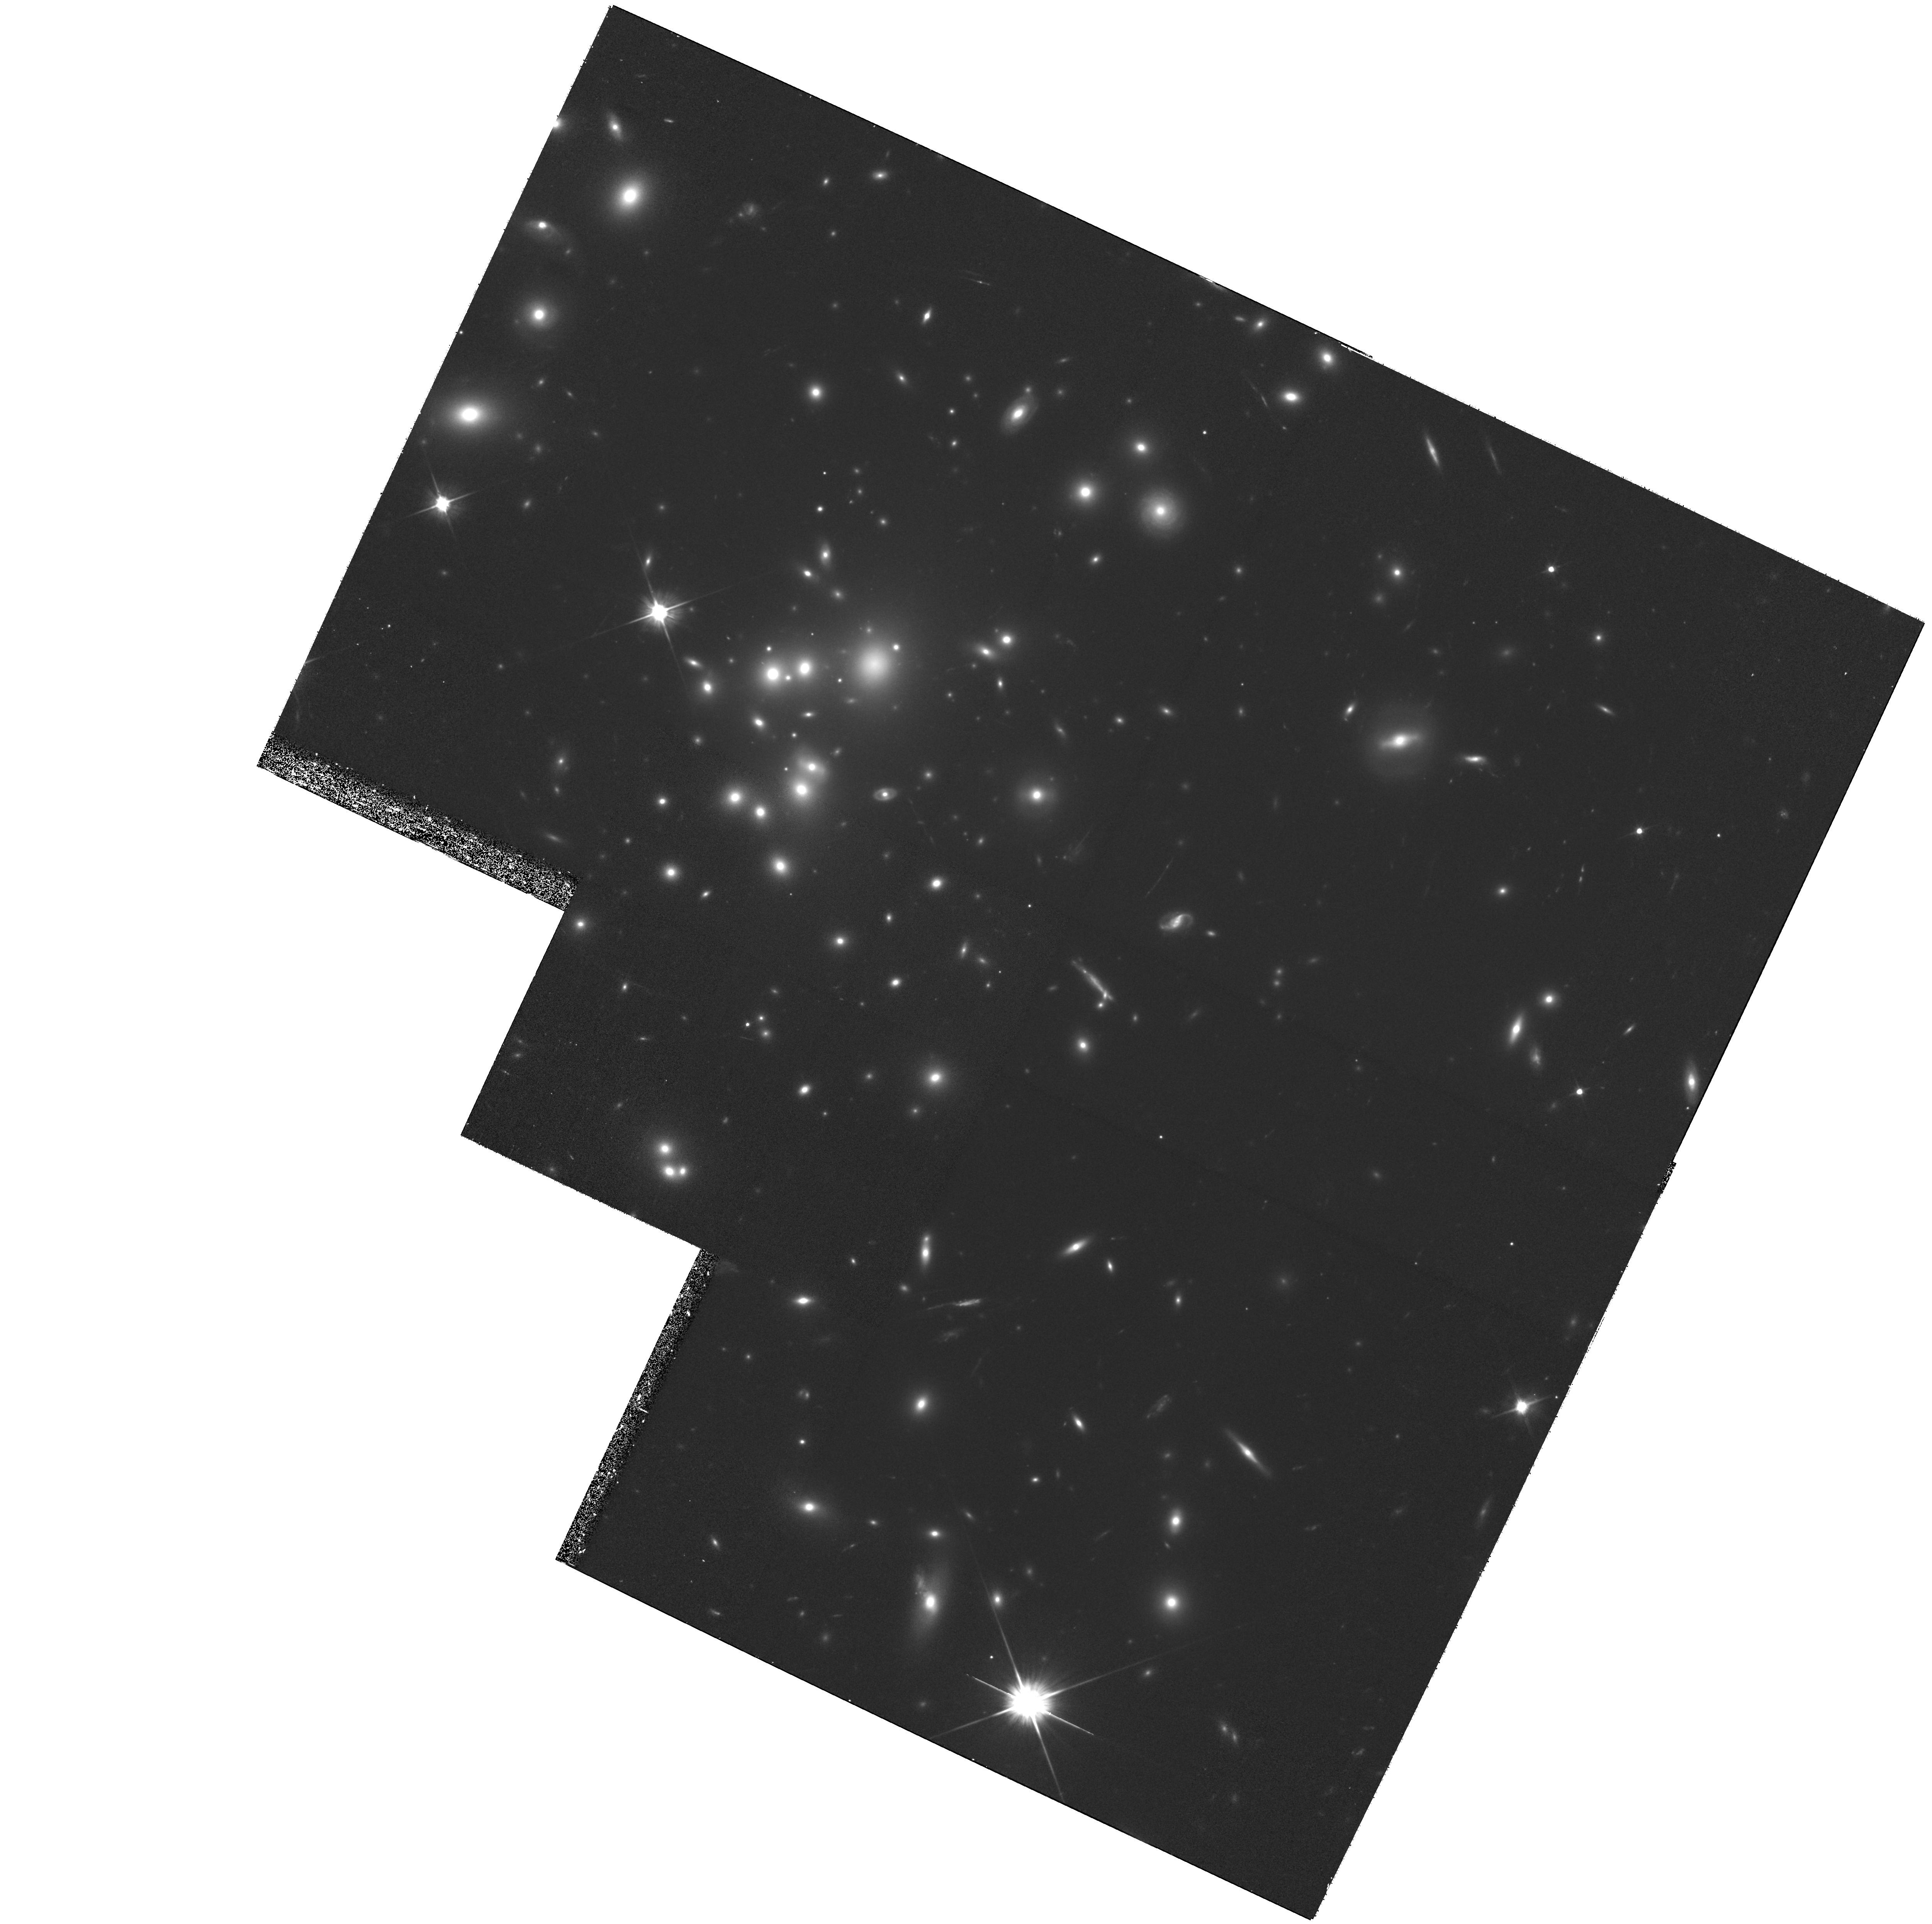
Target: A1689-10. Instrument: WFPC2/PC. Filter: F606W. Exposure: 1.8 h. Observation ID: hst_9255_06_wfpc2_pc_f606w_u6i606

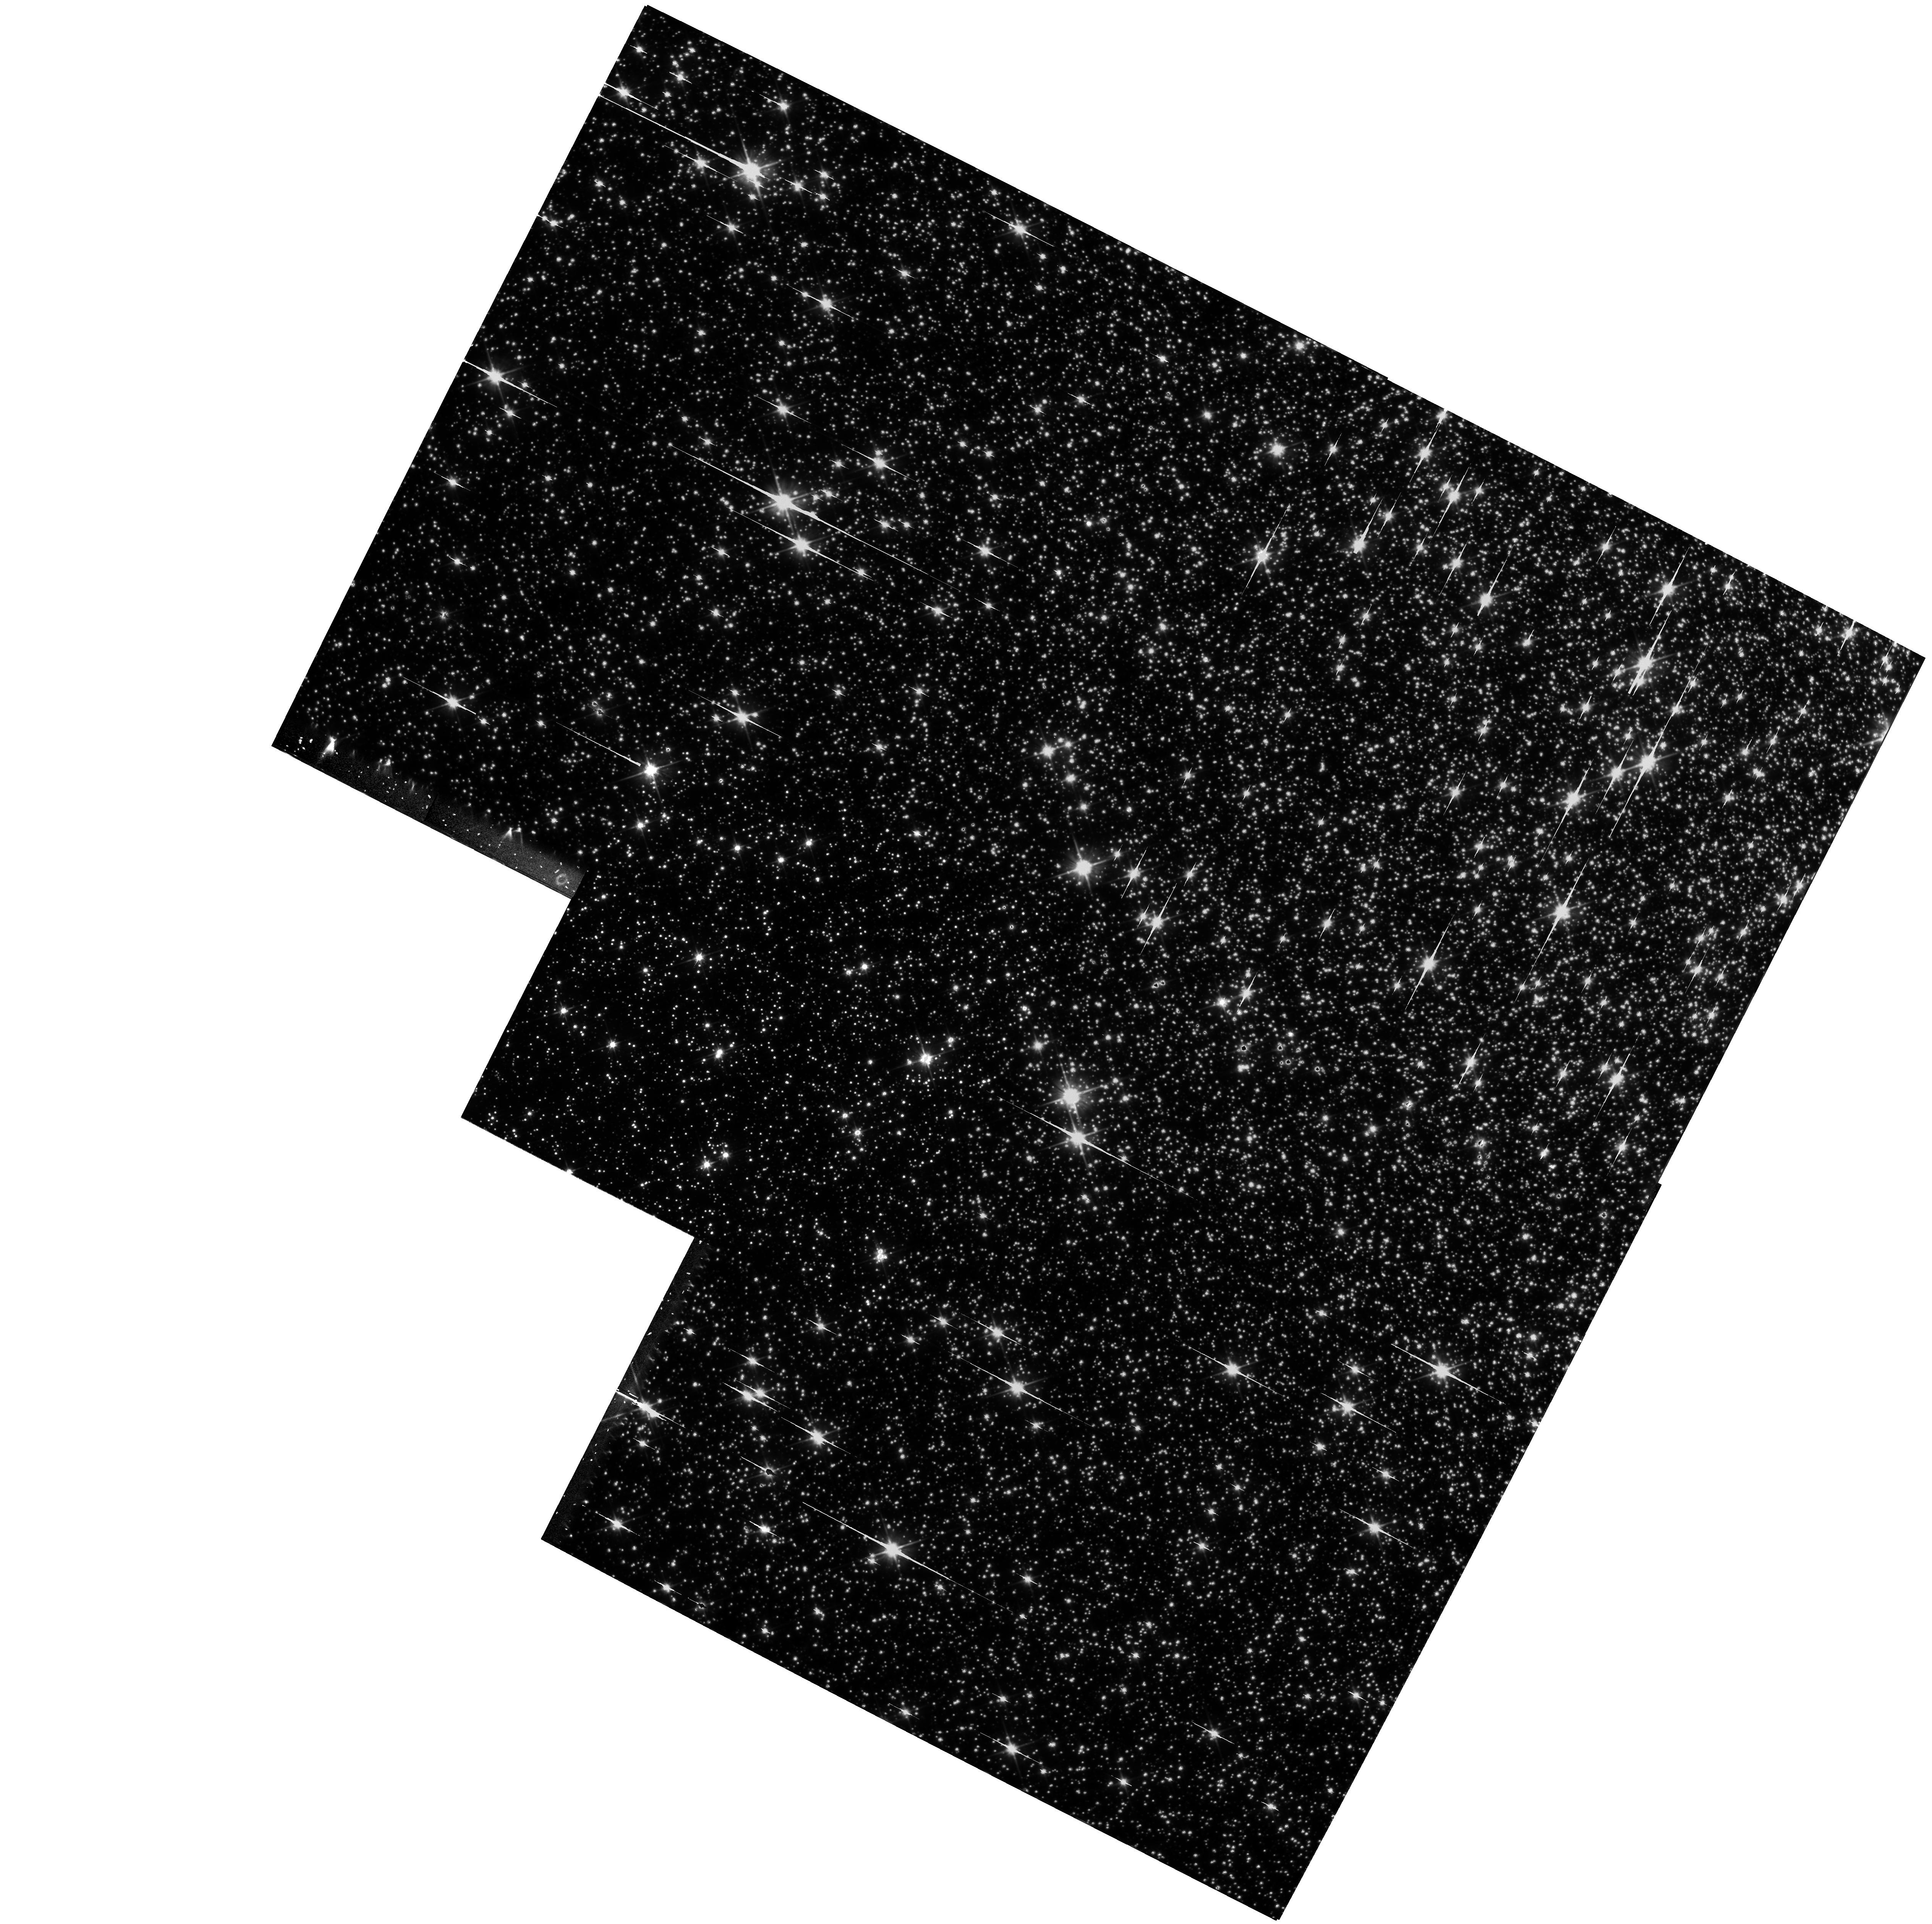
Target: NGC5139. Instrument: WFPC2/PC. Filter: F606W. Exposure: 1.8 h. Observation ID: hst_9255_03_wfpc2_pc_f606w_u6i603

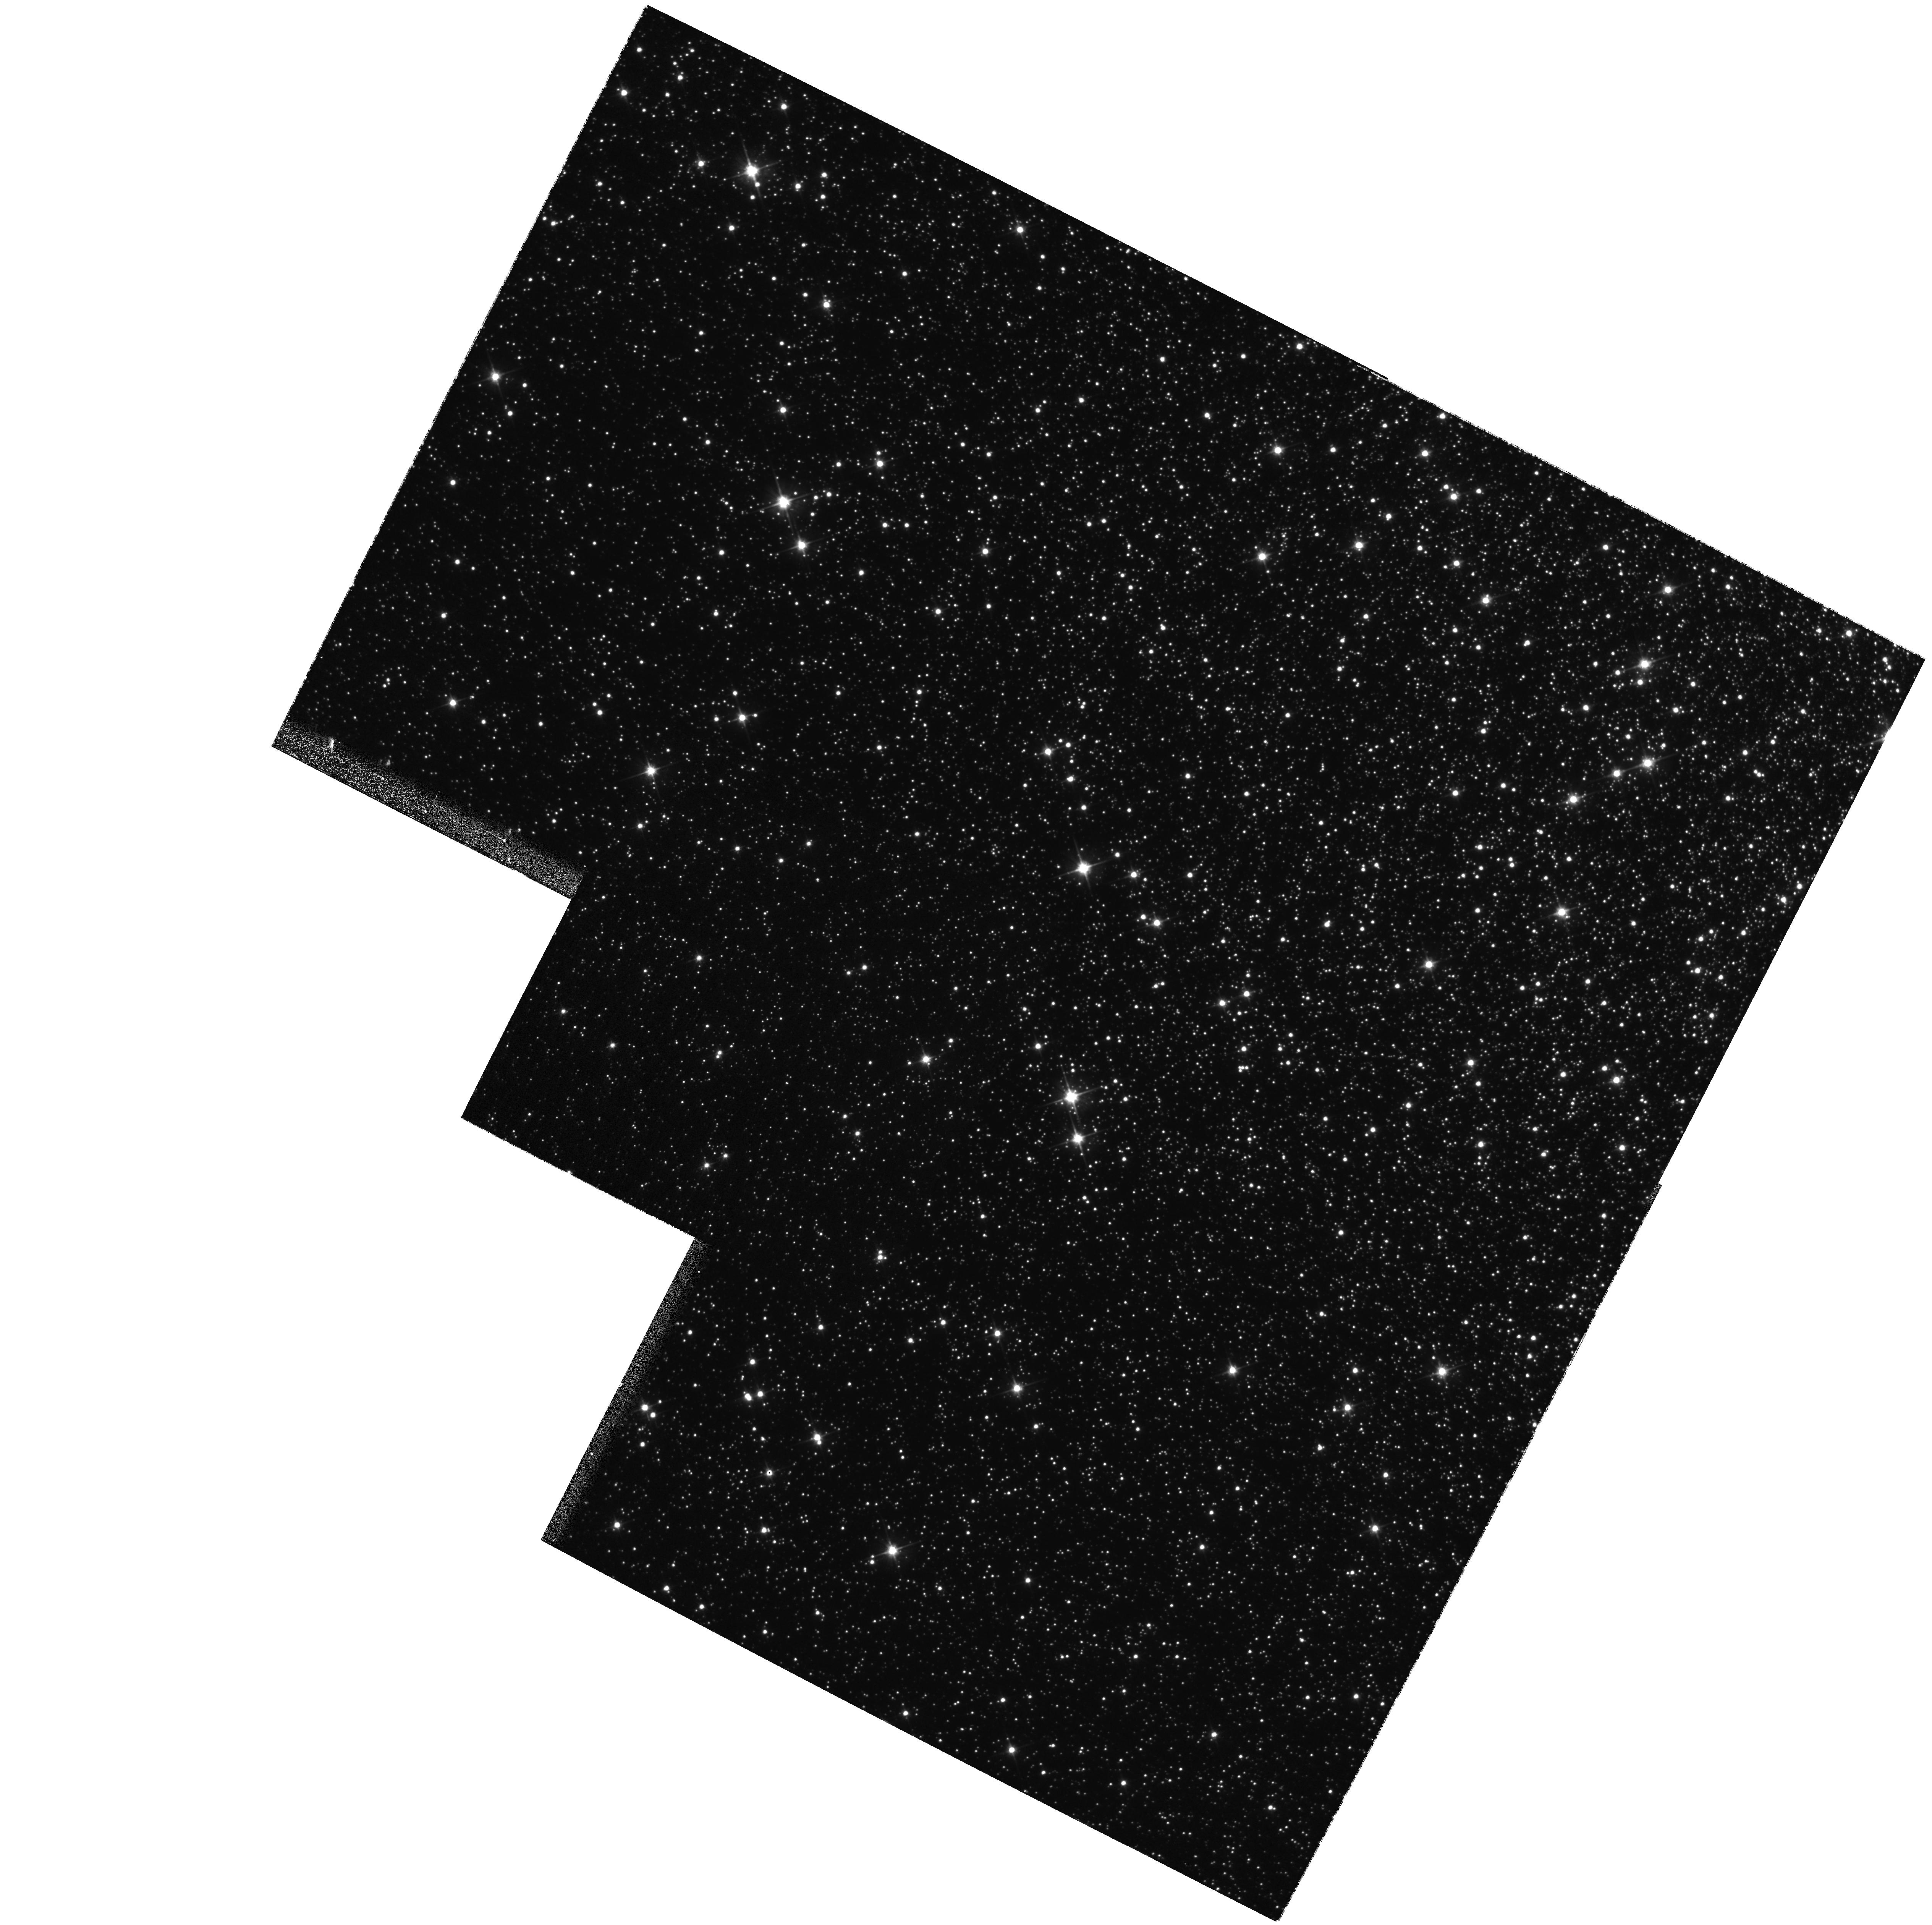
Target: NGC5139. Instrument: WFPC2/PC. Filter: F606W. Exposure: 1 min. Observation ID: hst_9255_01_wfpc2_pc_f606w_u6i601

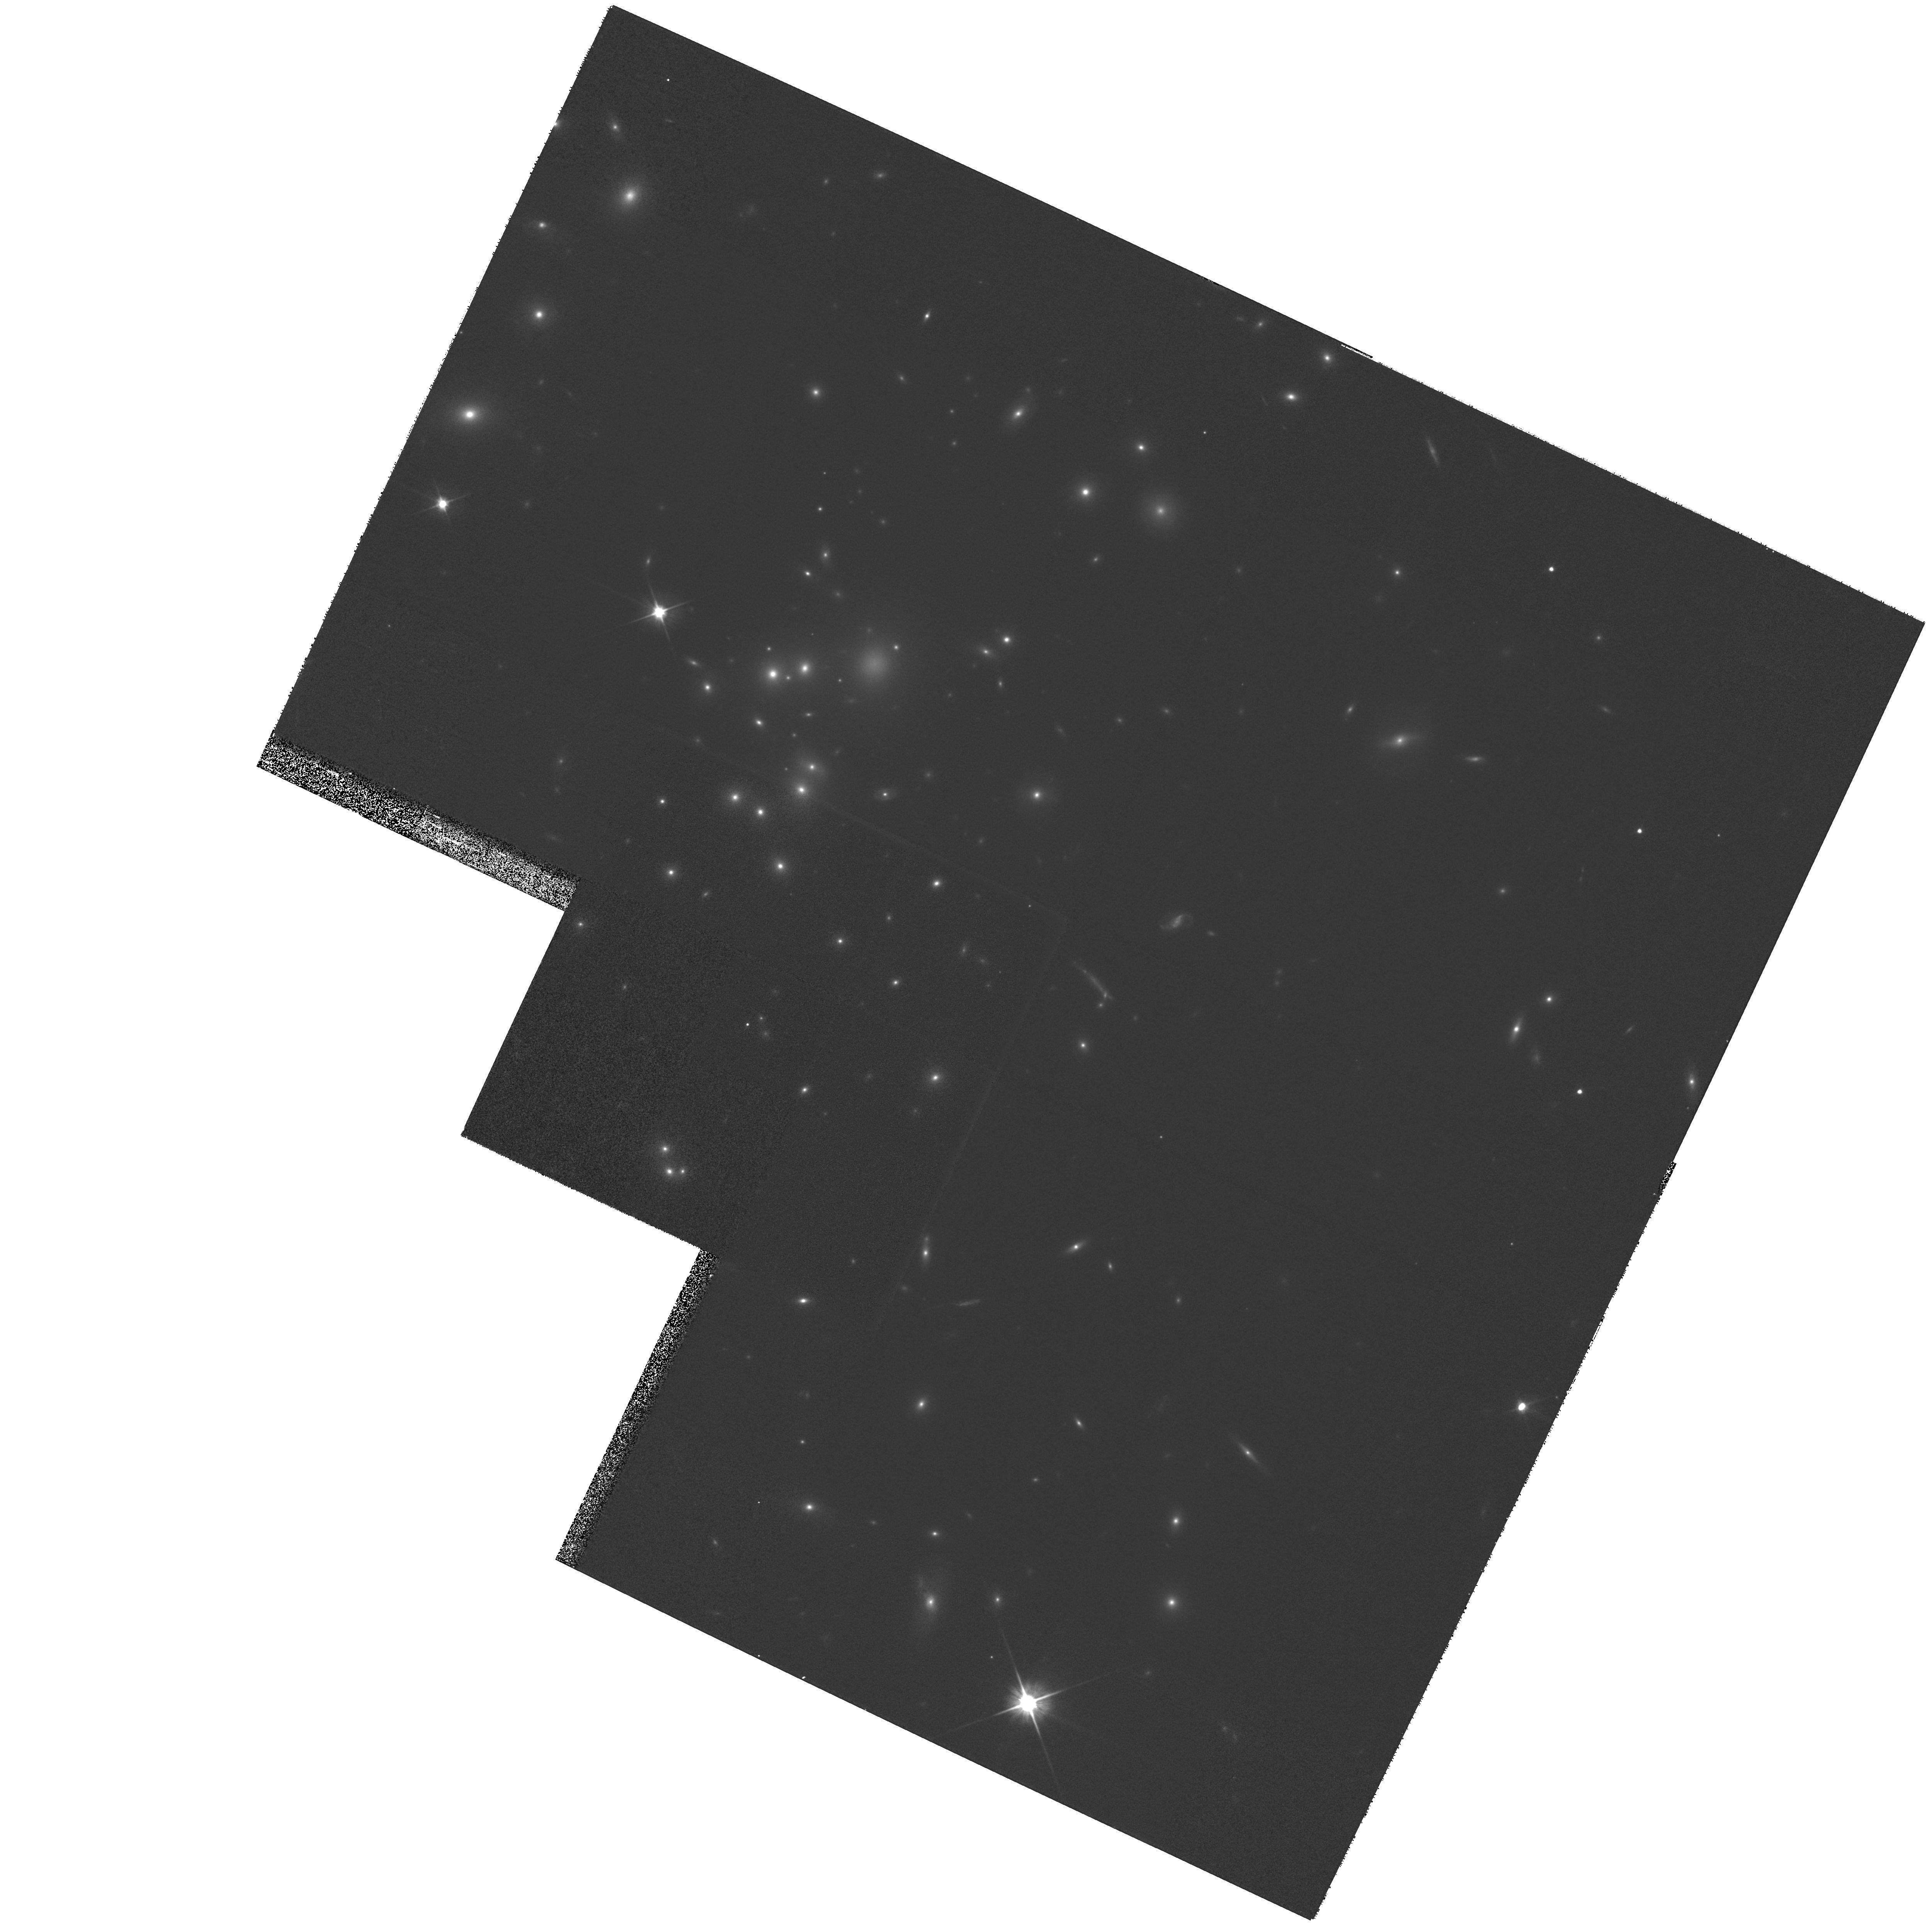
Target: A1689-10. Instrument: WFPC2/PC. Filter: F606W. Exposure: 13 min. Observation ID: hst_9255_04_wfpc2_pc_f606w_u6i604

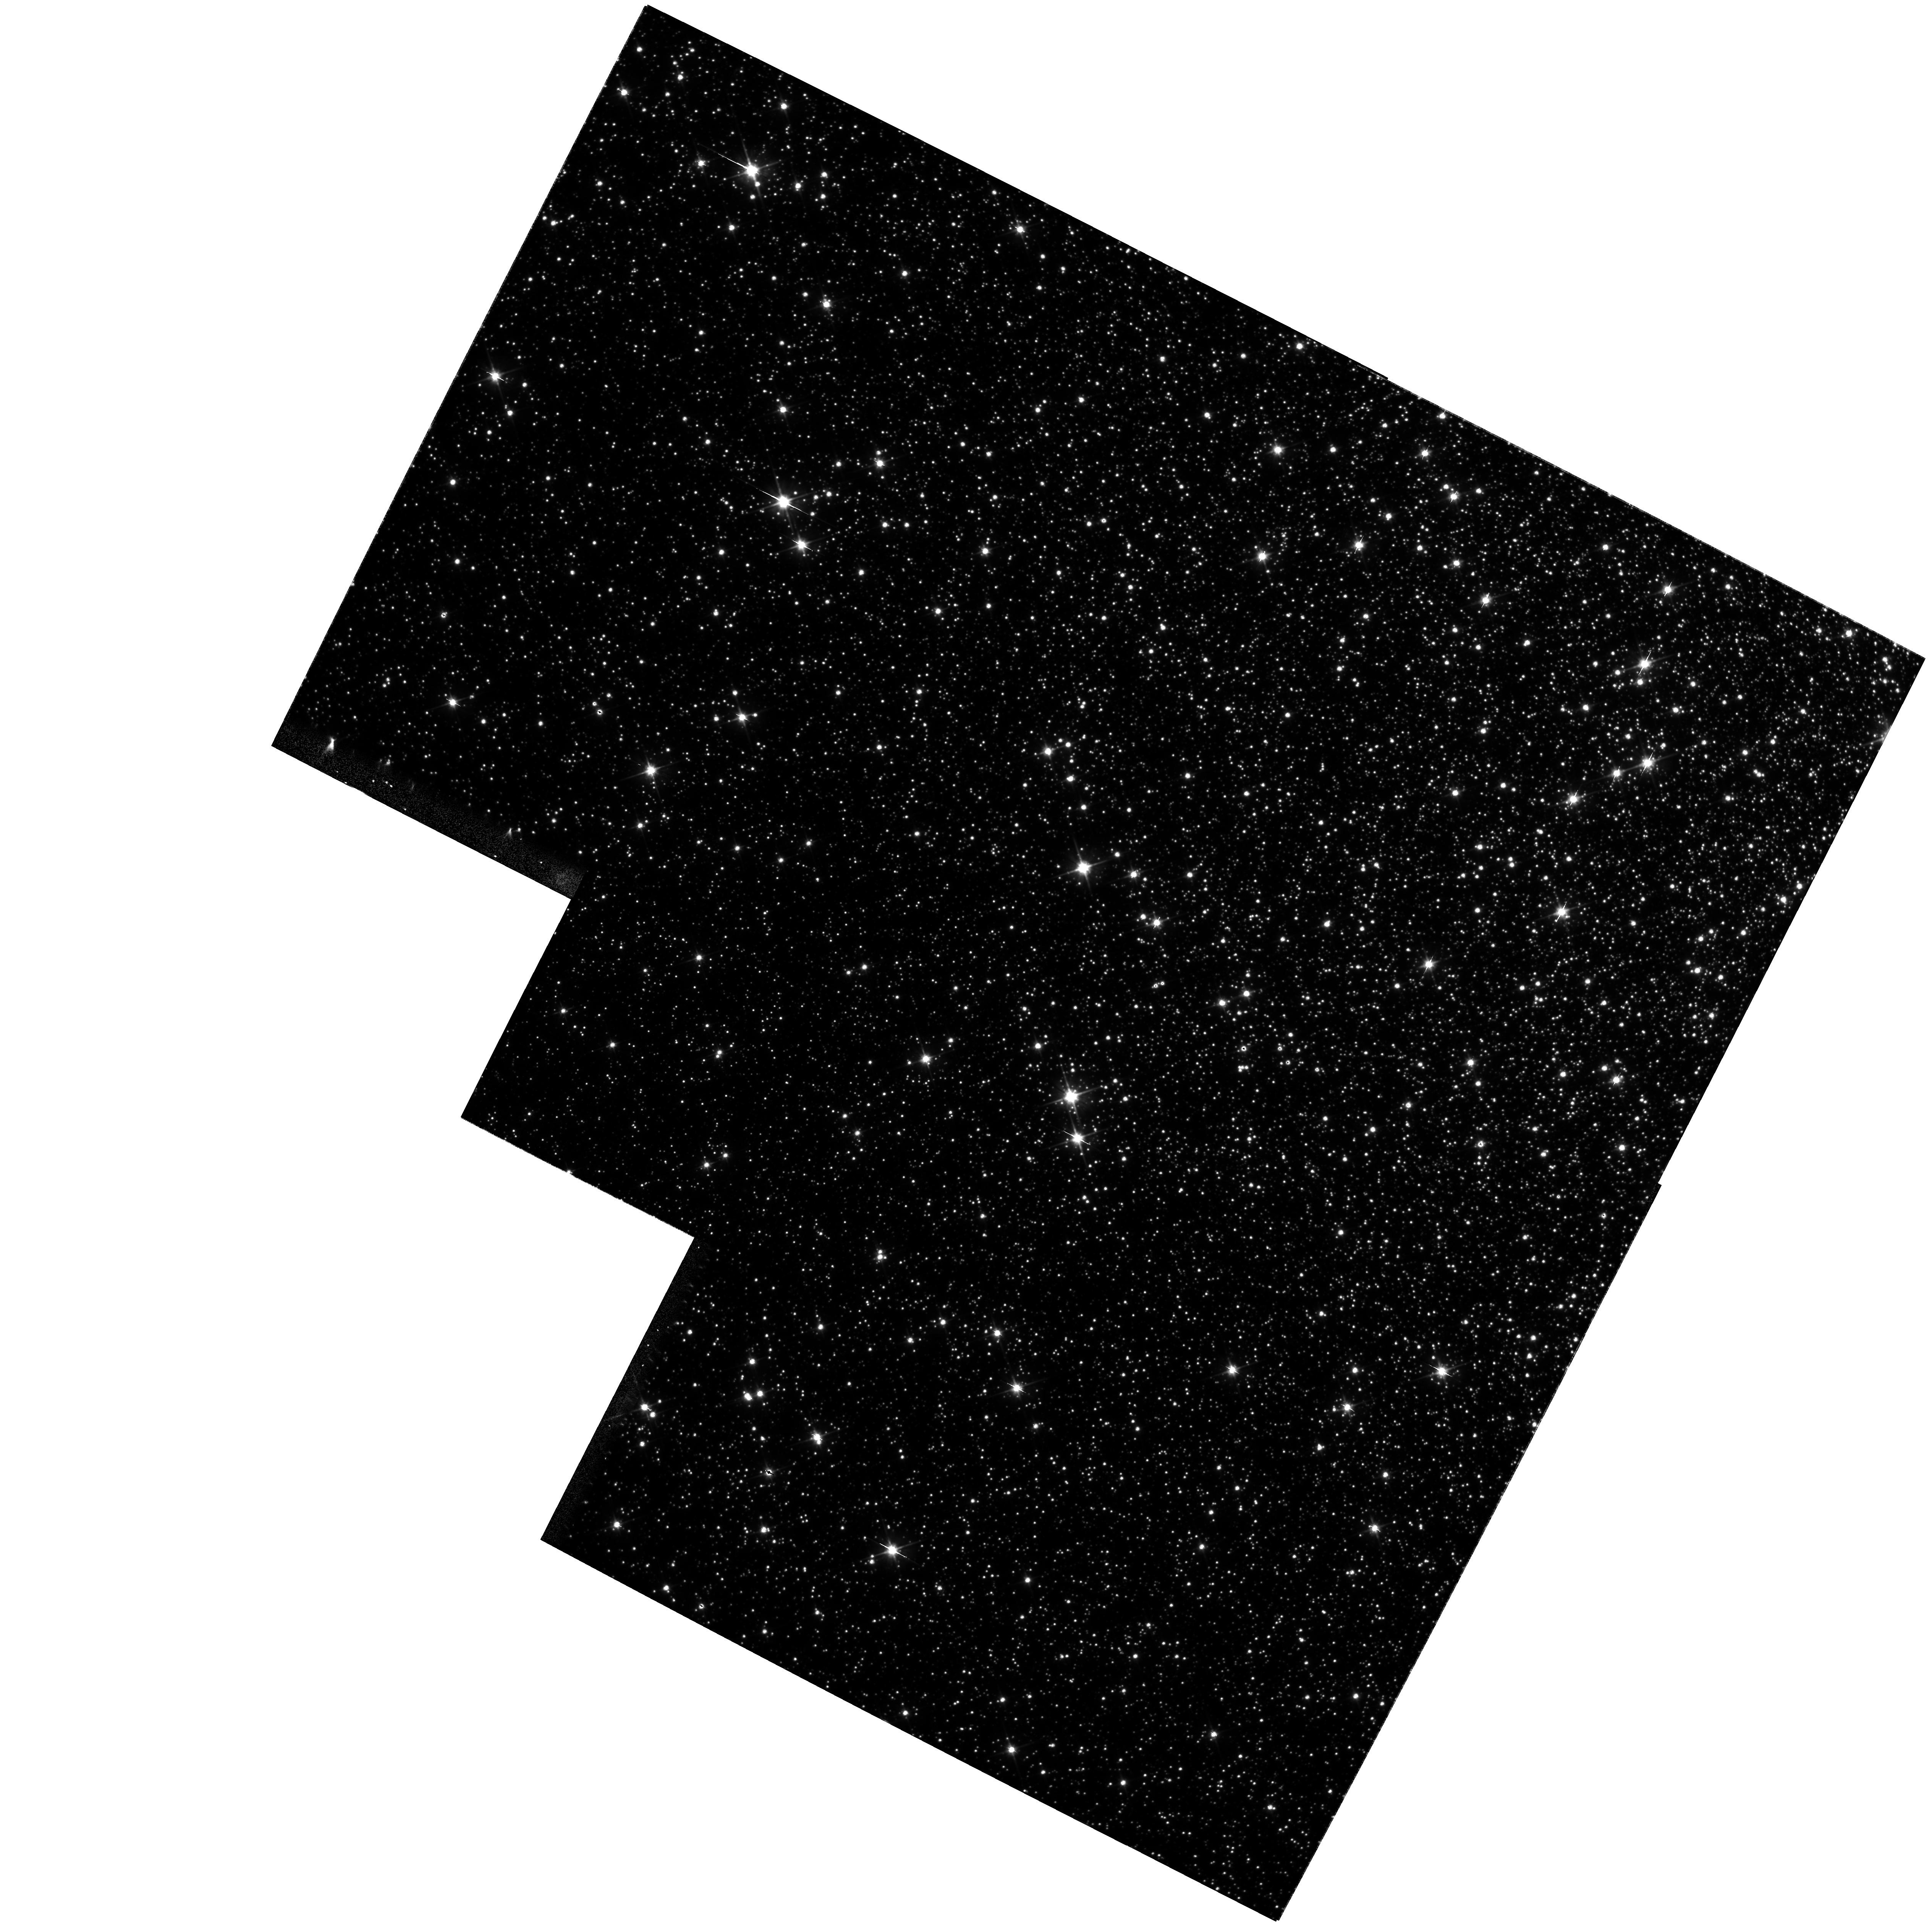
Target: NGC5139. Instrument: WFPC2/PC. Filter: F606W. Exposure: 13 min. Observation ID: hst_9255_02_wfpc2_pc_f606w_u6i602

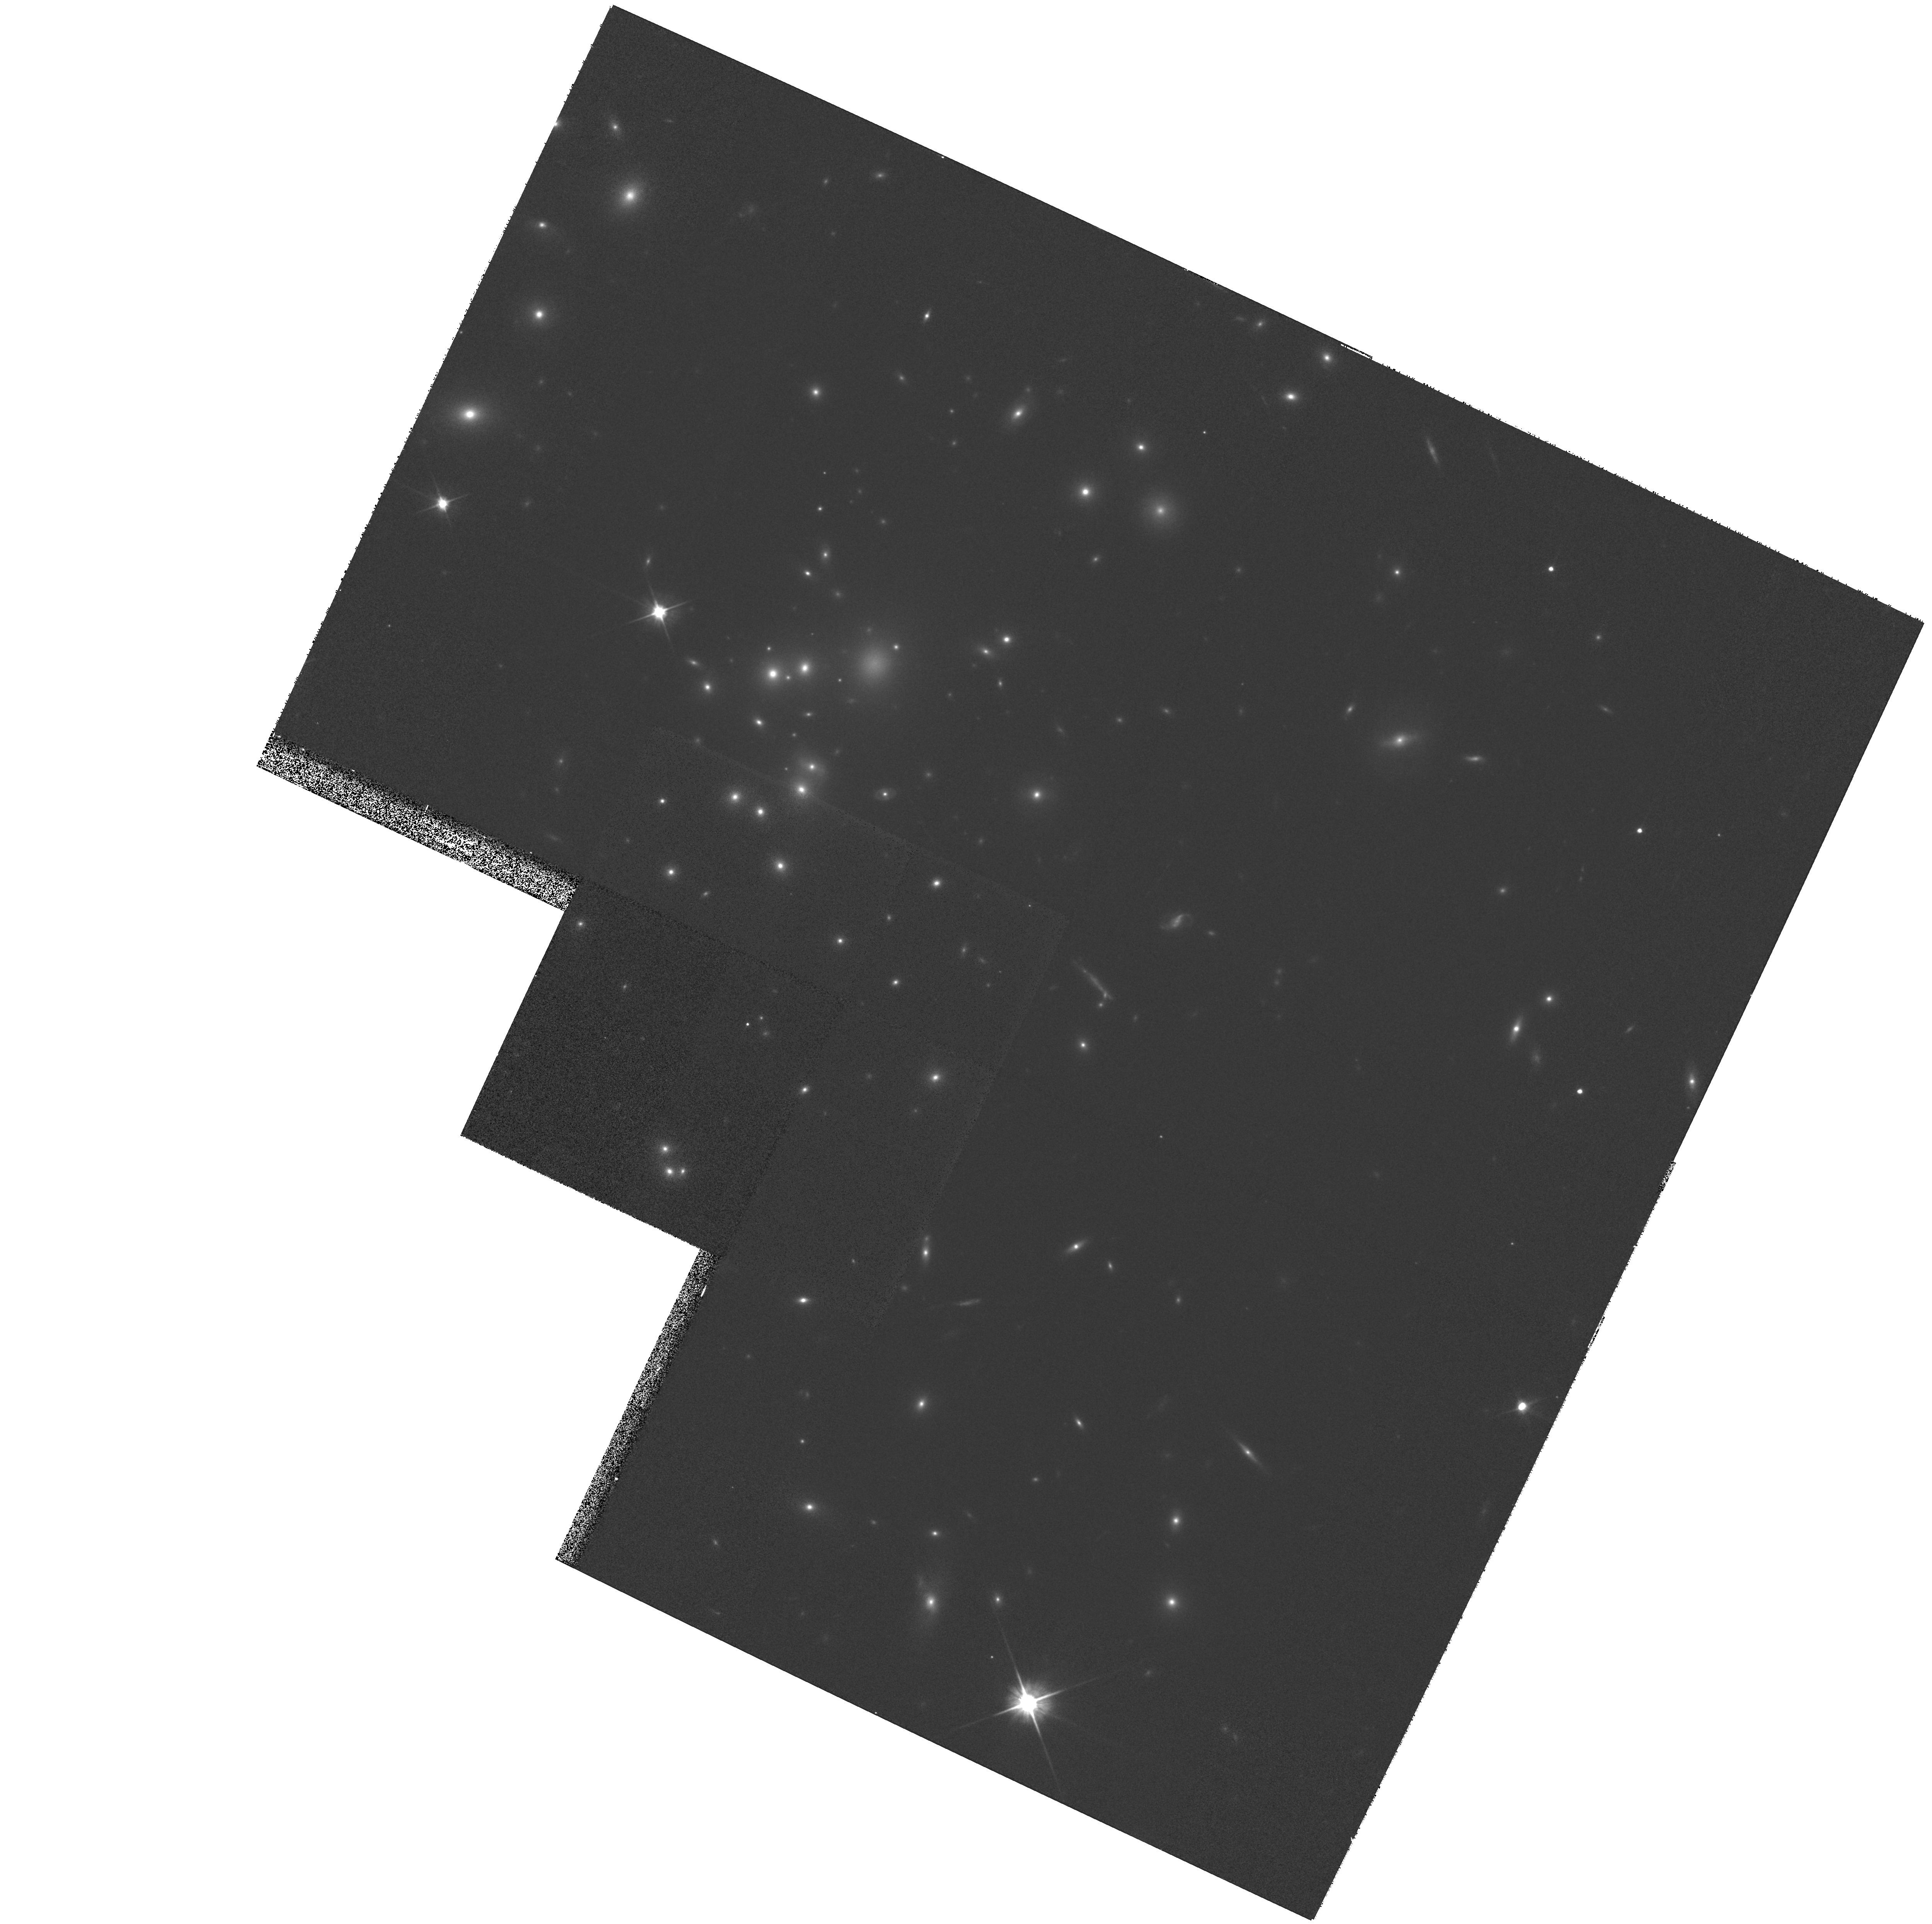
Target: A1689-10. Instrument: WFPC2/PC. Filter: F606W. Exposure: 13 min. Observation ID: hst_9255_05_wfpc2_pc_f606w_u6i605

Cycle 10 WFPC2 Astrometric Effects of CTE (PI: Biretta, John A.)

This proposal attempts to quantify the astrometric effects of CTE by measuring (1) the relative separation of a bright source vs. a faint target at different positions on the PC1 CCD, and (2) the relative motion of a source on the CCD compared to very precise slews performed with the FGSs. These tests will be conducted for point and extended targets at several different intensity levels.